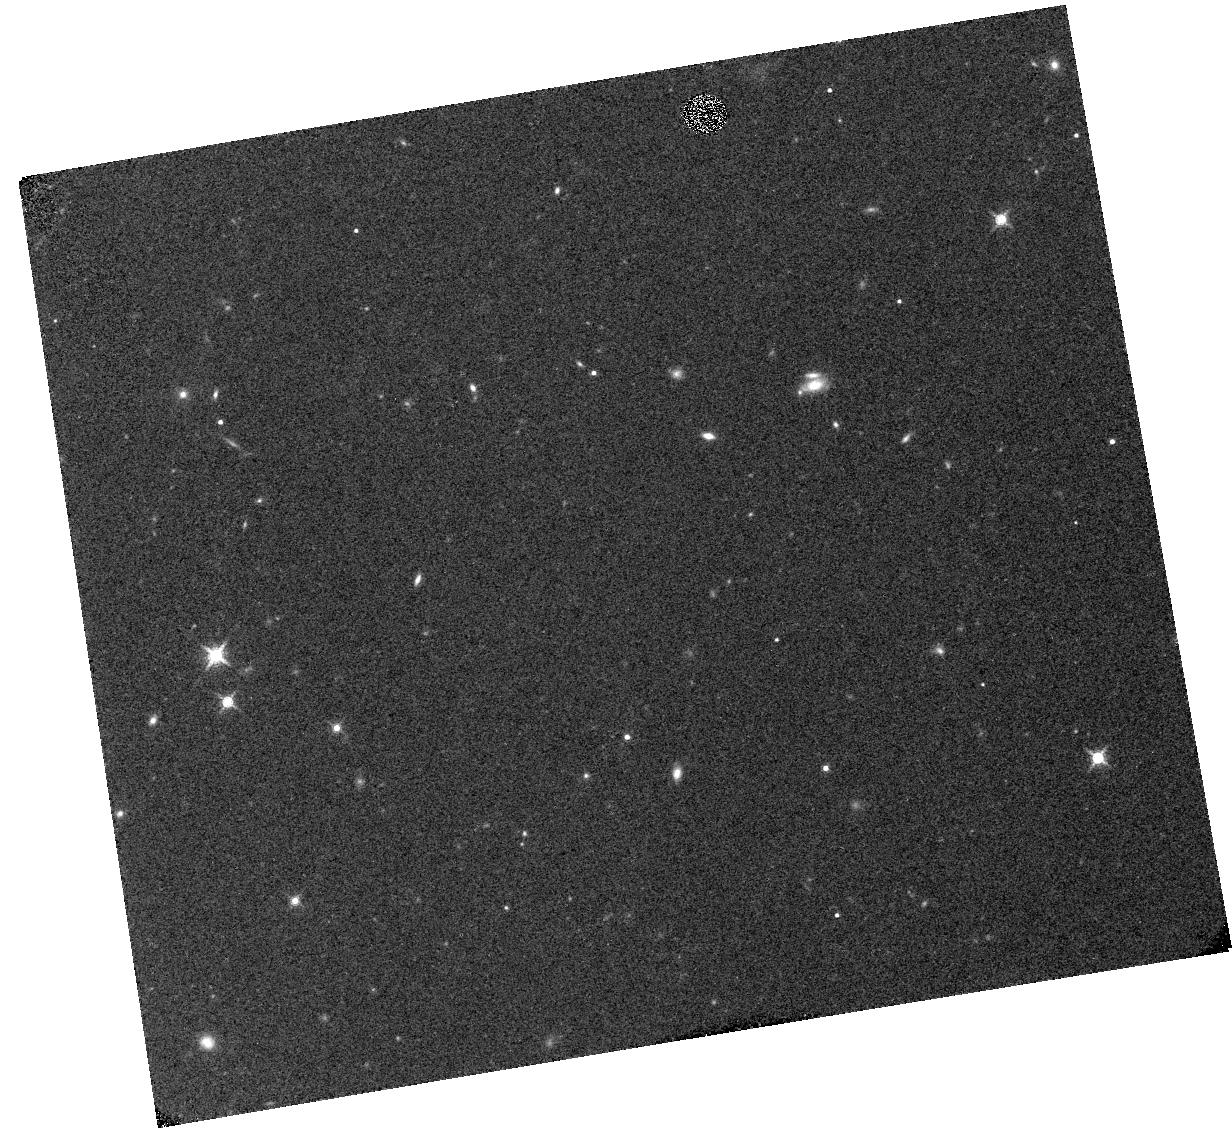
Target: WISEJ0857+5604
Instrument: WFC3/IR
Filter: F139M
Exposure: 12 min
Observation ID: hst_12873_05_wfc3_ir_f139m_ic1o05

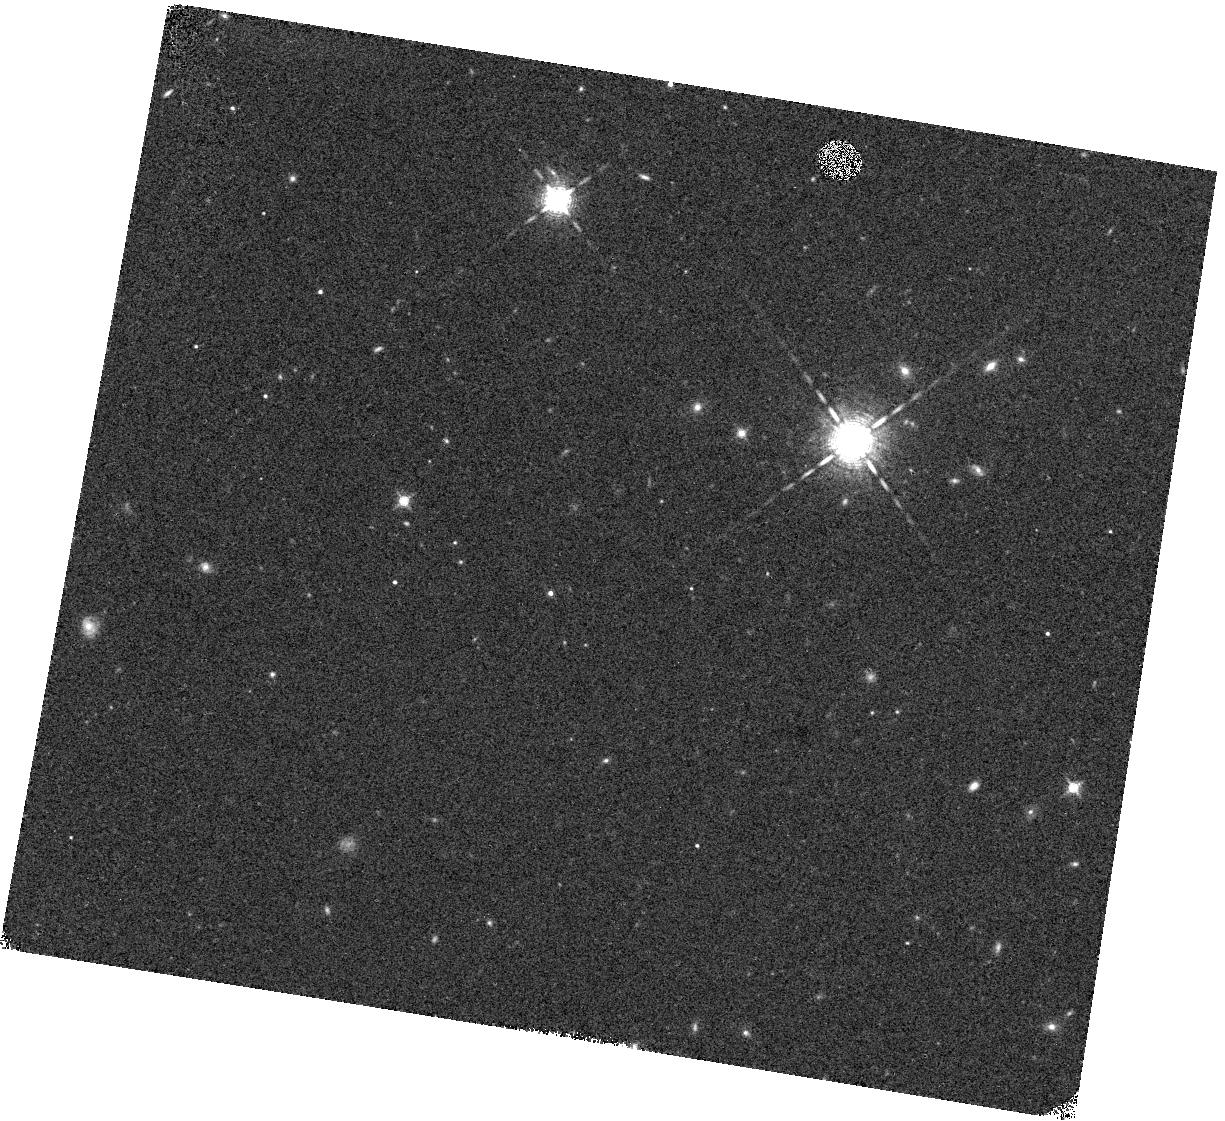
Target: WISEJ2220-3628
Instrument: WFC3/IR
Filter: F127M
Exposure: 12 min
Observation ID: hst_12873_21_wfc3_ir_f127m_ic1o21

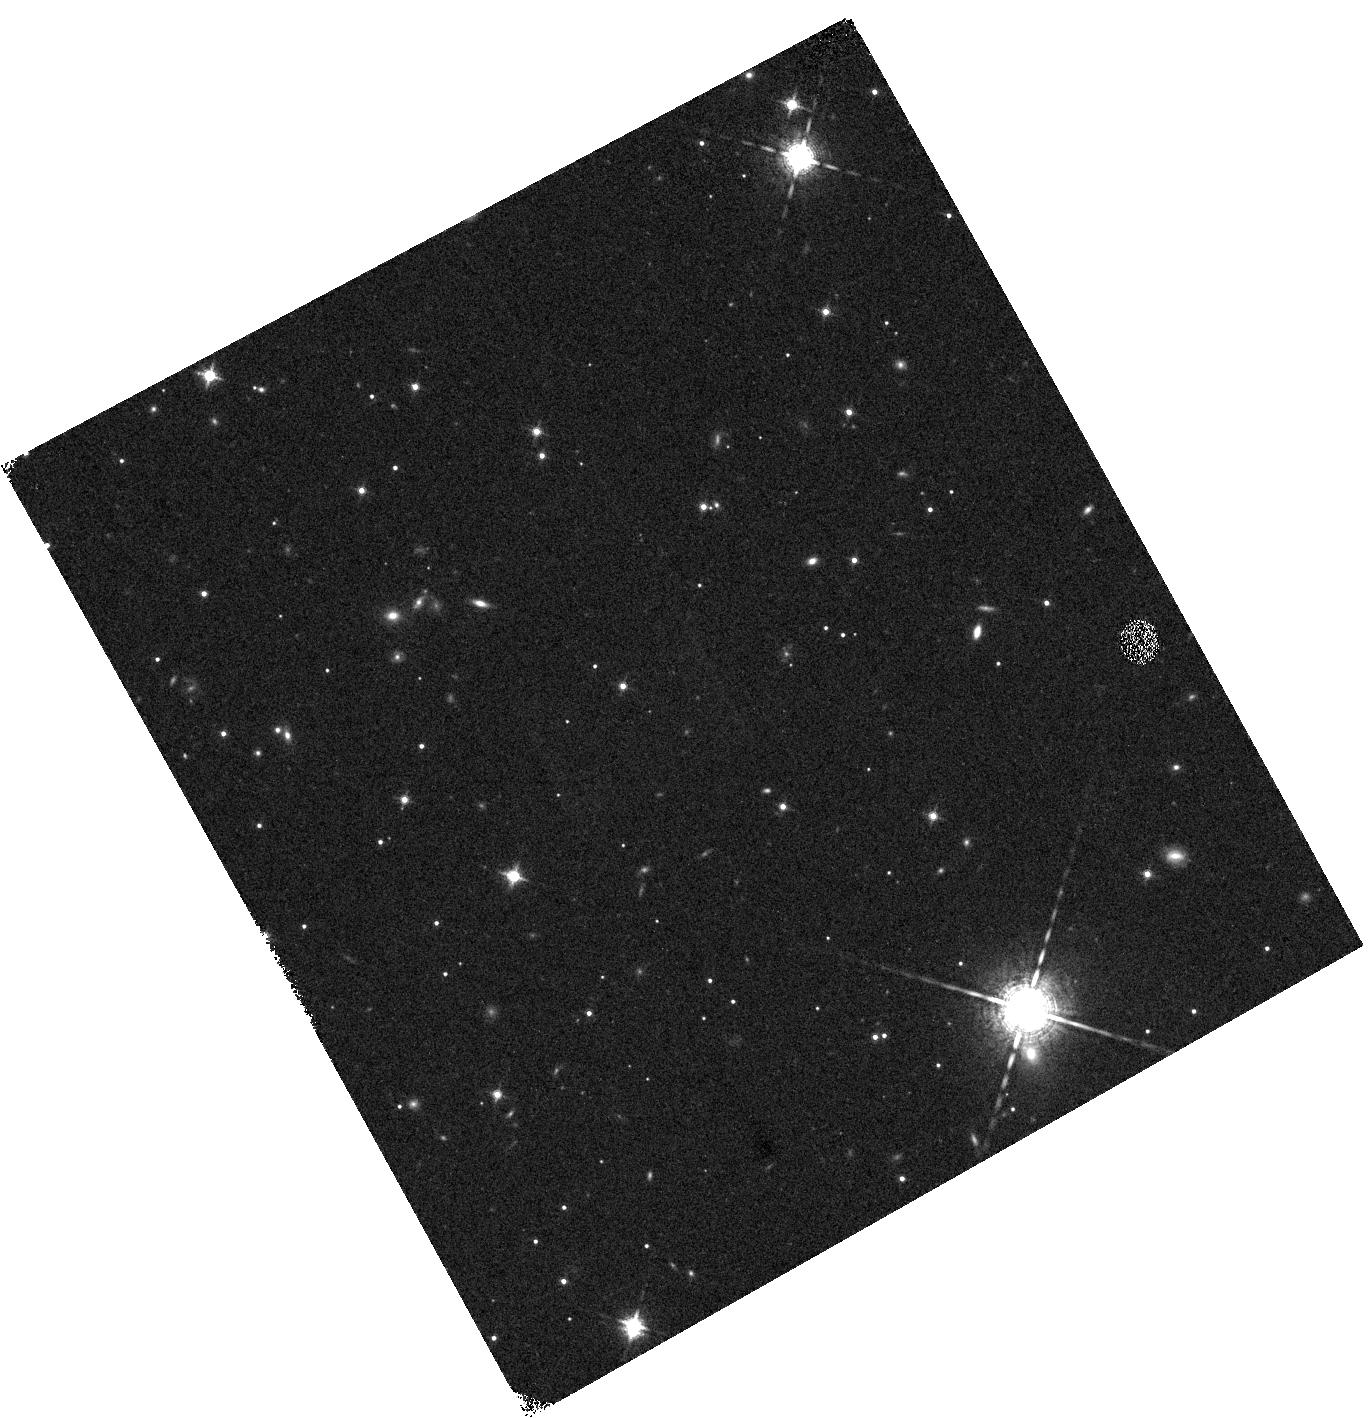
Target: WISEPCJ1042-3842
Instrument: WFC3/IR
Filter: F127M
Exposure: 12 min
Observation ID: hst_12873_12_wfc3_ir_f127m_ic1o12

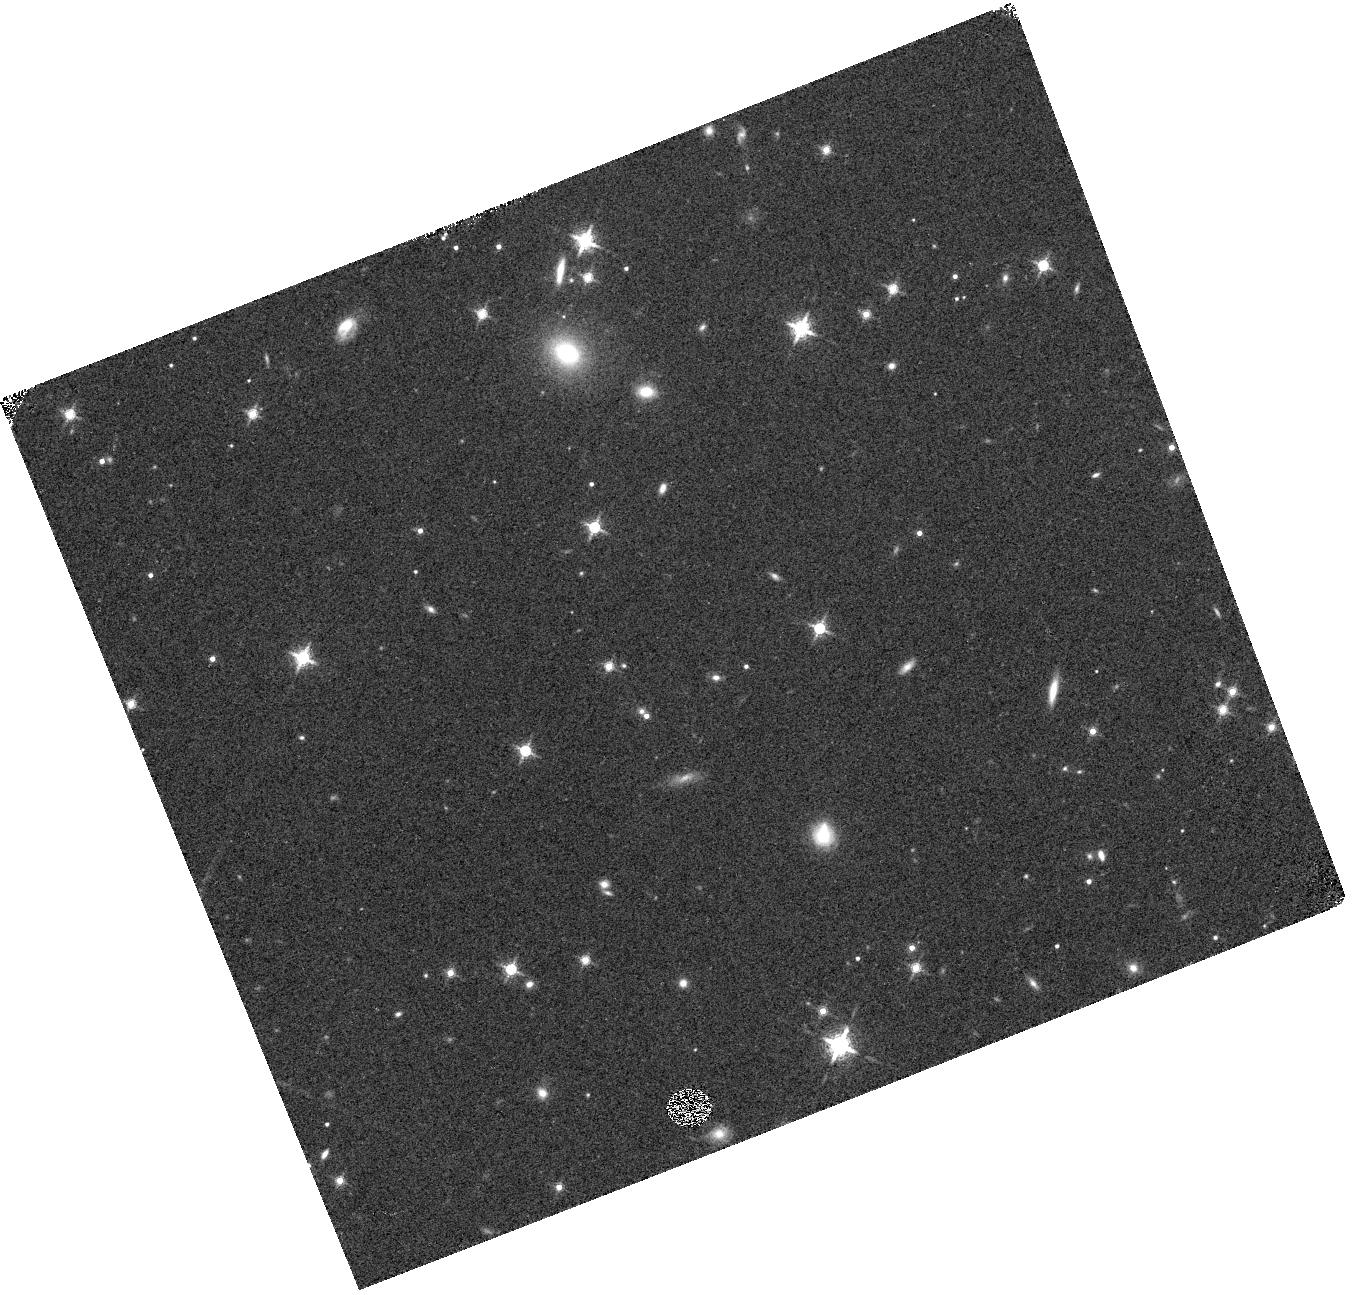
Target: WISEJ024714.52
Instrument: WFC3/IR
Filter: F139M
Exposure: 12 min
Observation ID: hst_12873_34_wfc3_ir_f139m_ic1o34

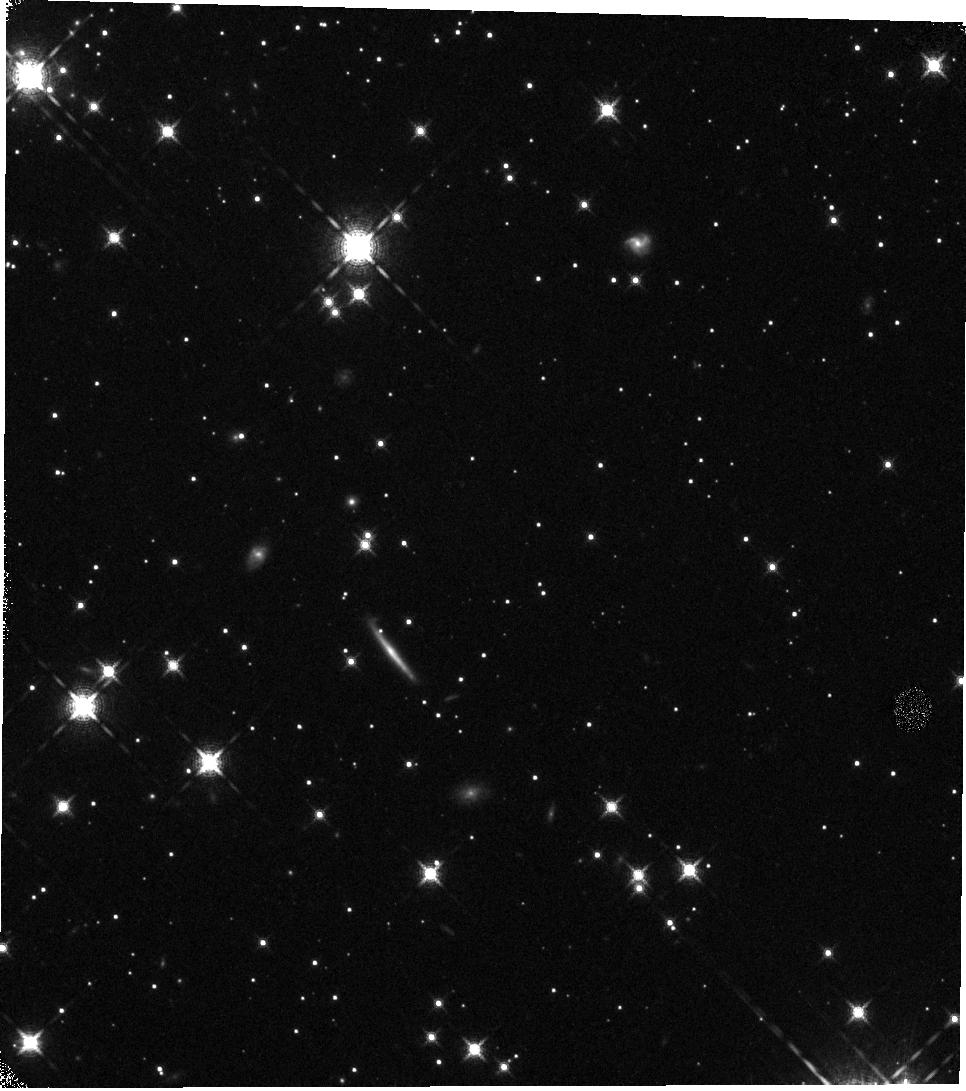
Target: WISEJ0713-2917
Instrument: WFC3/IR
Filter: F139M
Exposure: 12 min
Observation ID: hst_12873_18_wfc3_ir_f139m_ic1o18

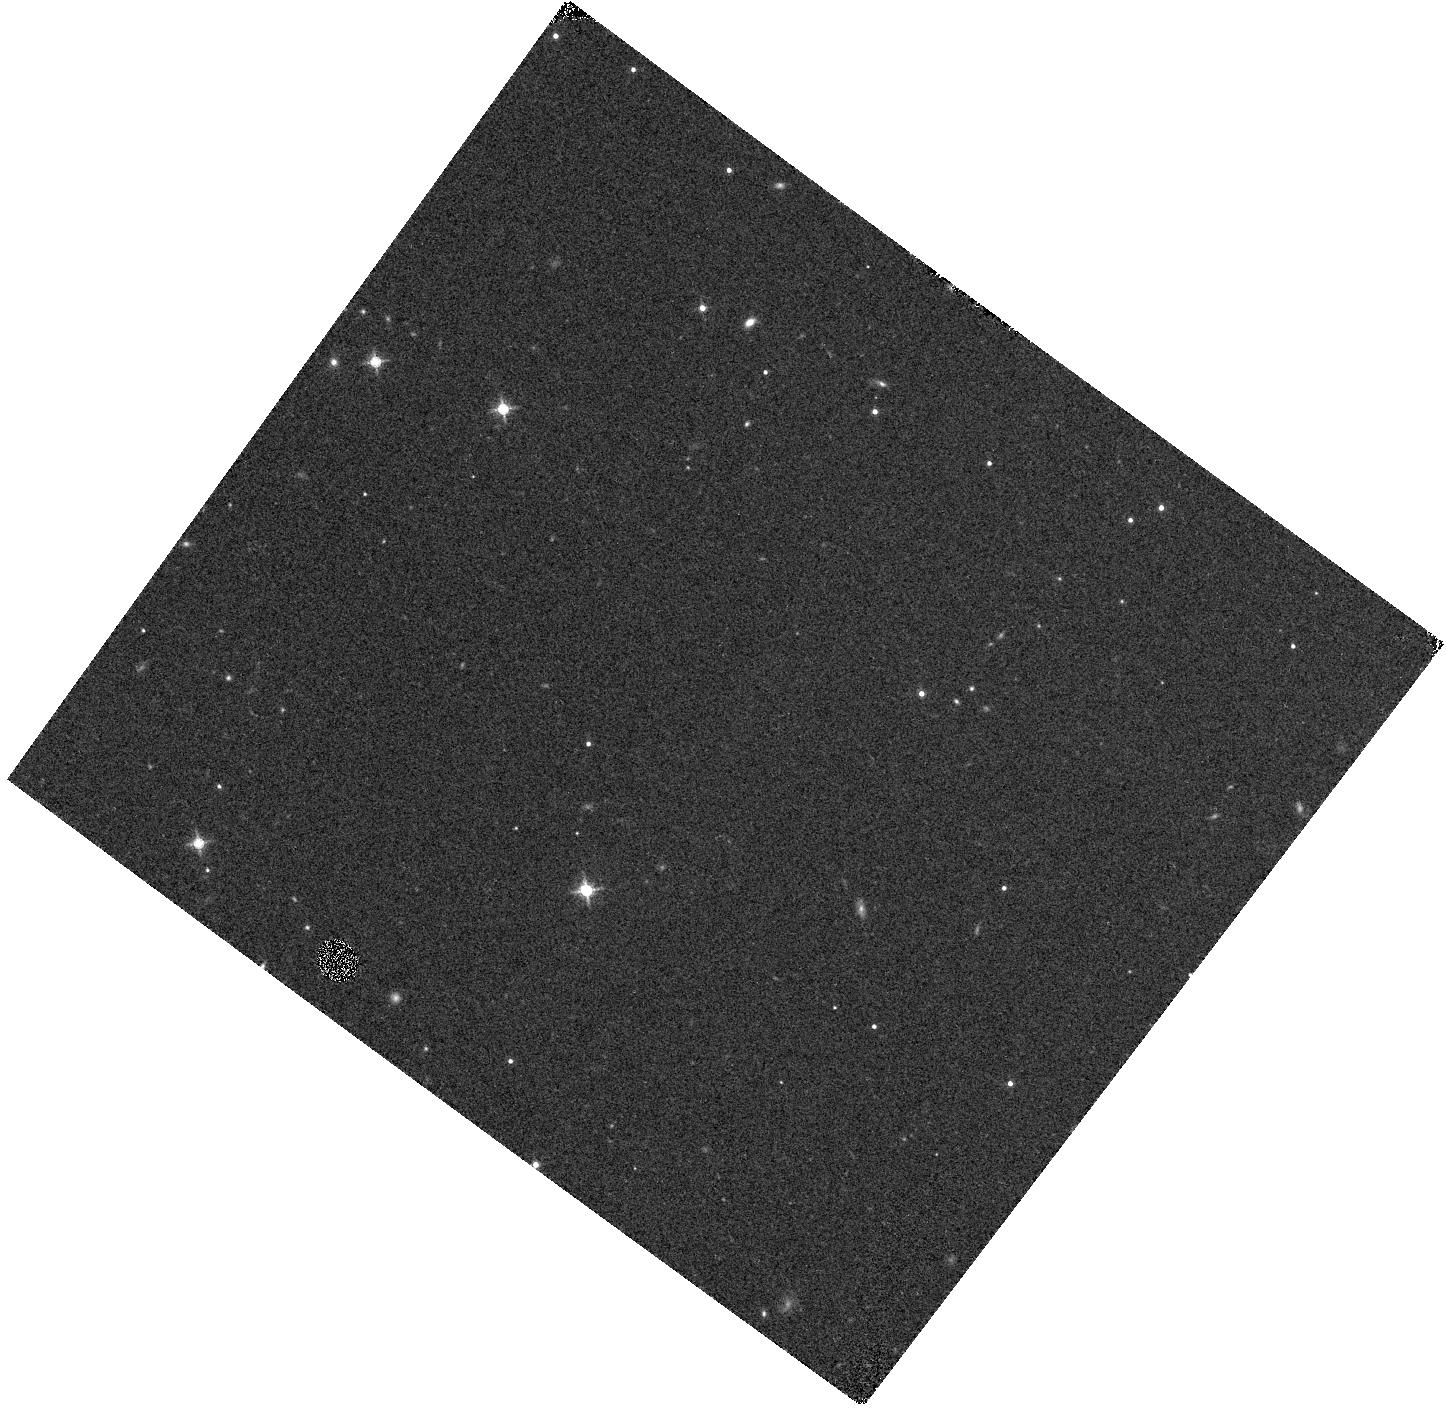
Target: WISEJ0723+3403
Instrument: WFC3/IR
Filter: F139M
Exposure: 12 min
Observation ID: hst_12873_27_wfc3_ir_f139m_ic1o27

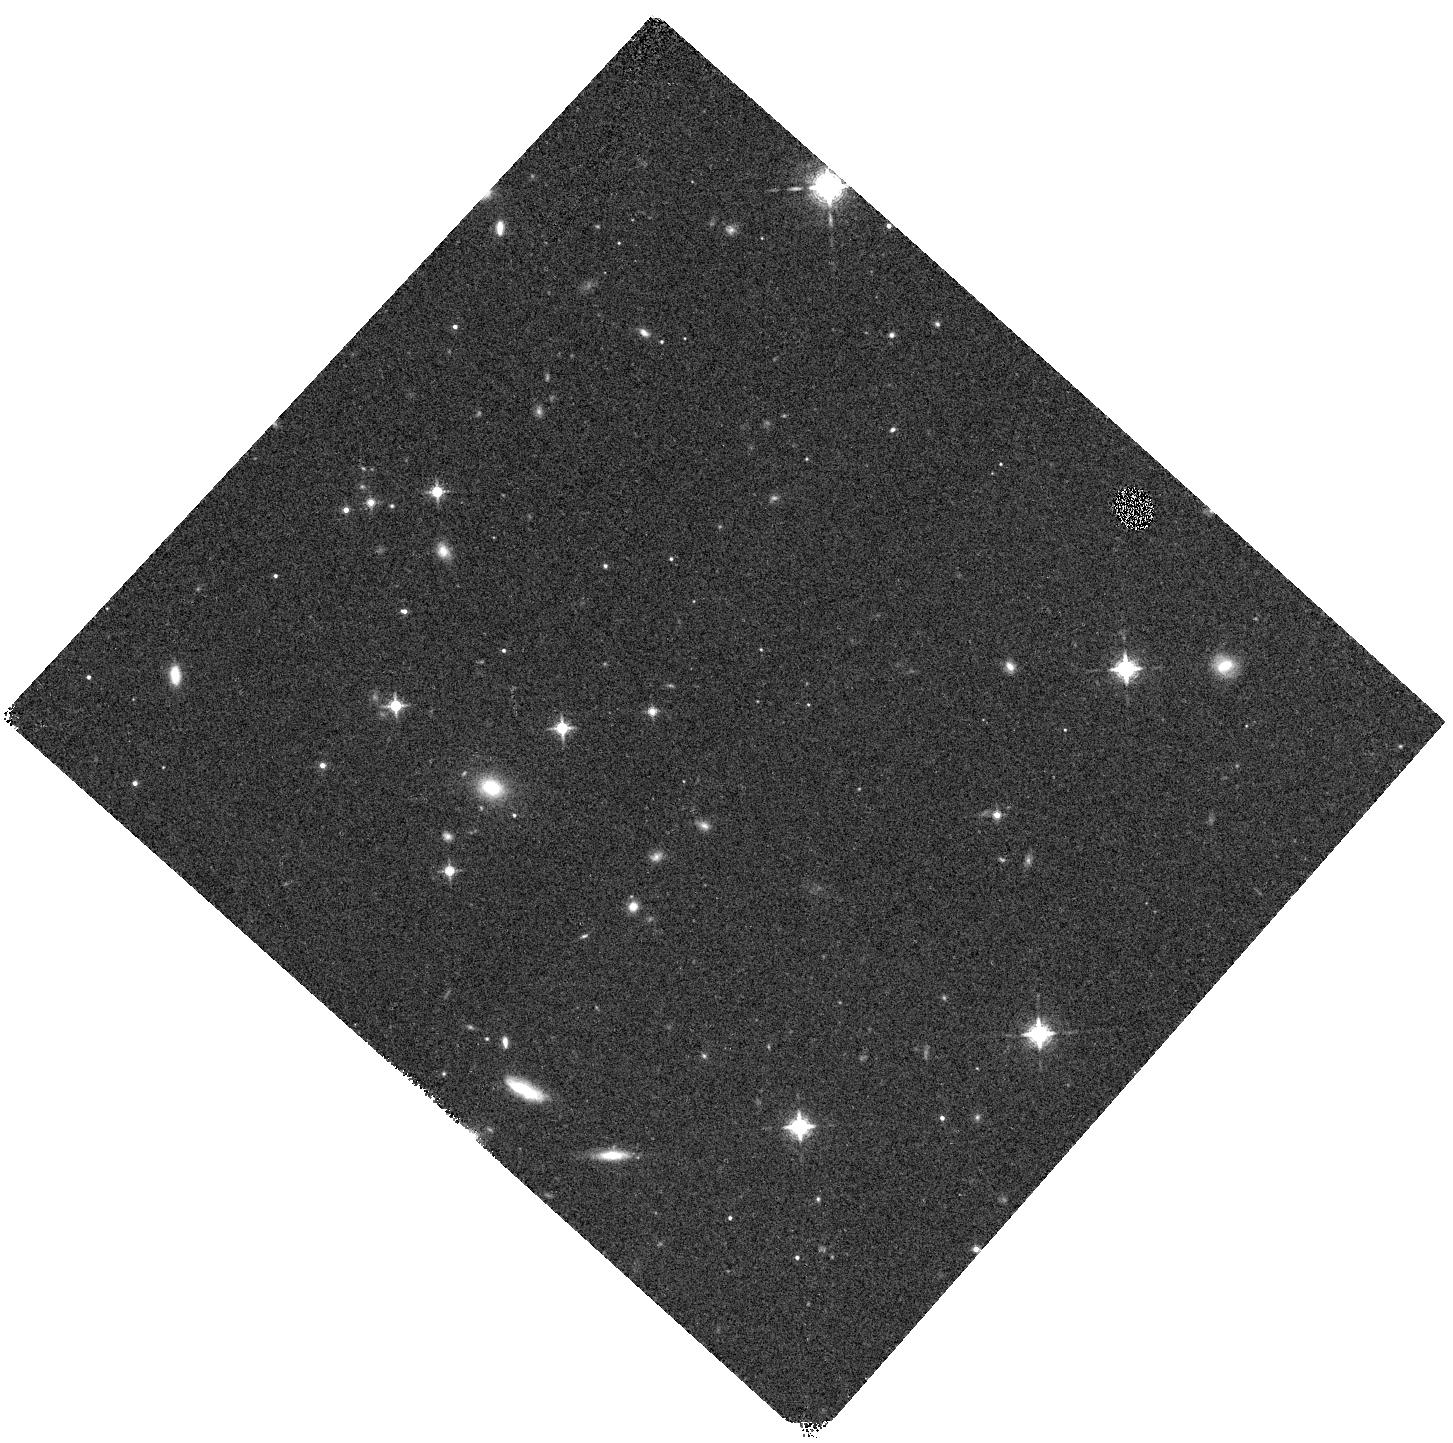
Target: WISEJ0321-7348
Instrument: WFC3/IR
Filter: F127M
Exposure: 12 min
Observation ID: hst_12873_11_wfc3_ir_f127m_ic1o11

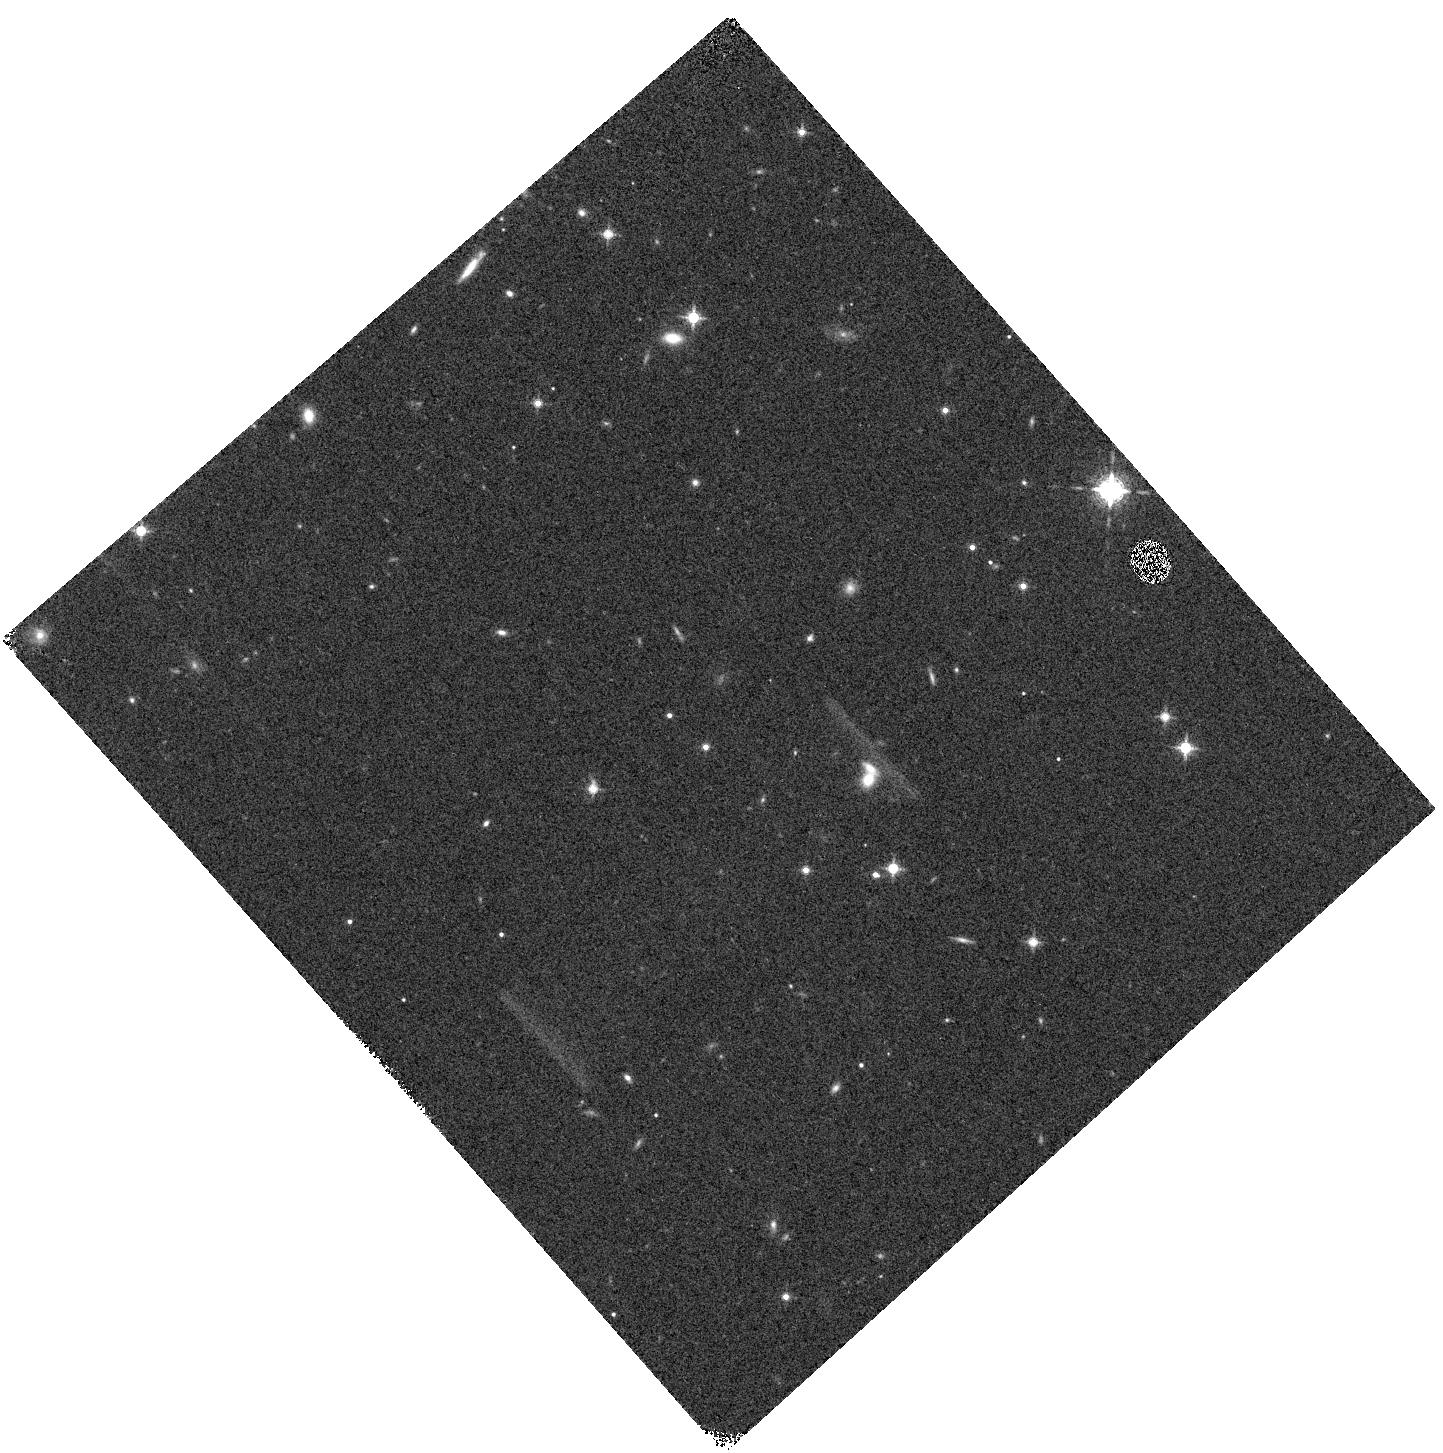
Target: WISEJ0146+4234
Instrument: WFC3/IR
Filter: F127M
Exposure: 12 min
Observation ID: hst_12873_17_wfc3_ir_f127m_ic1o17

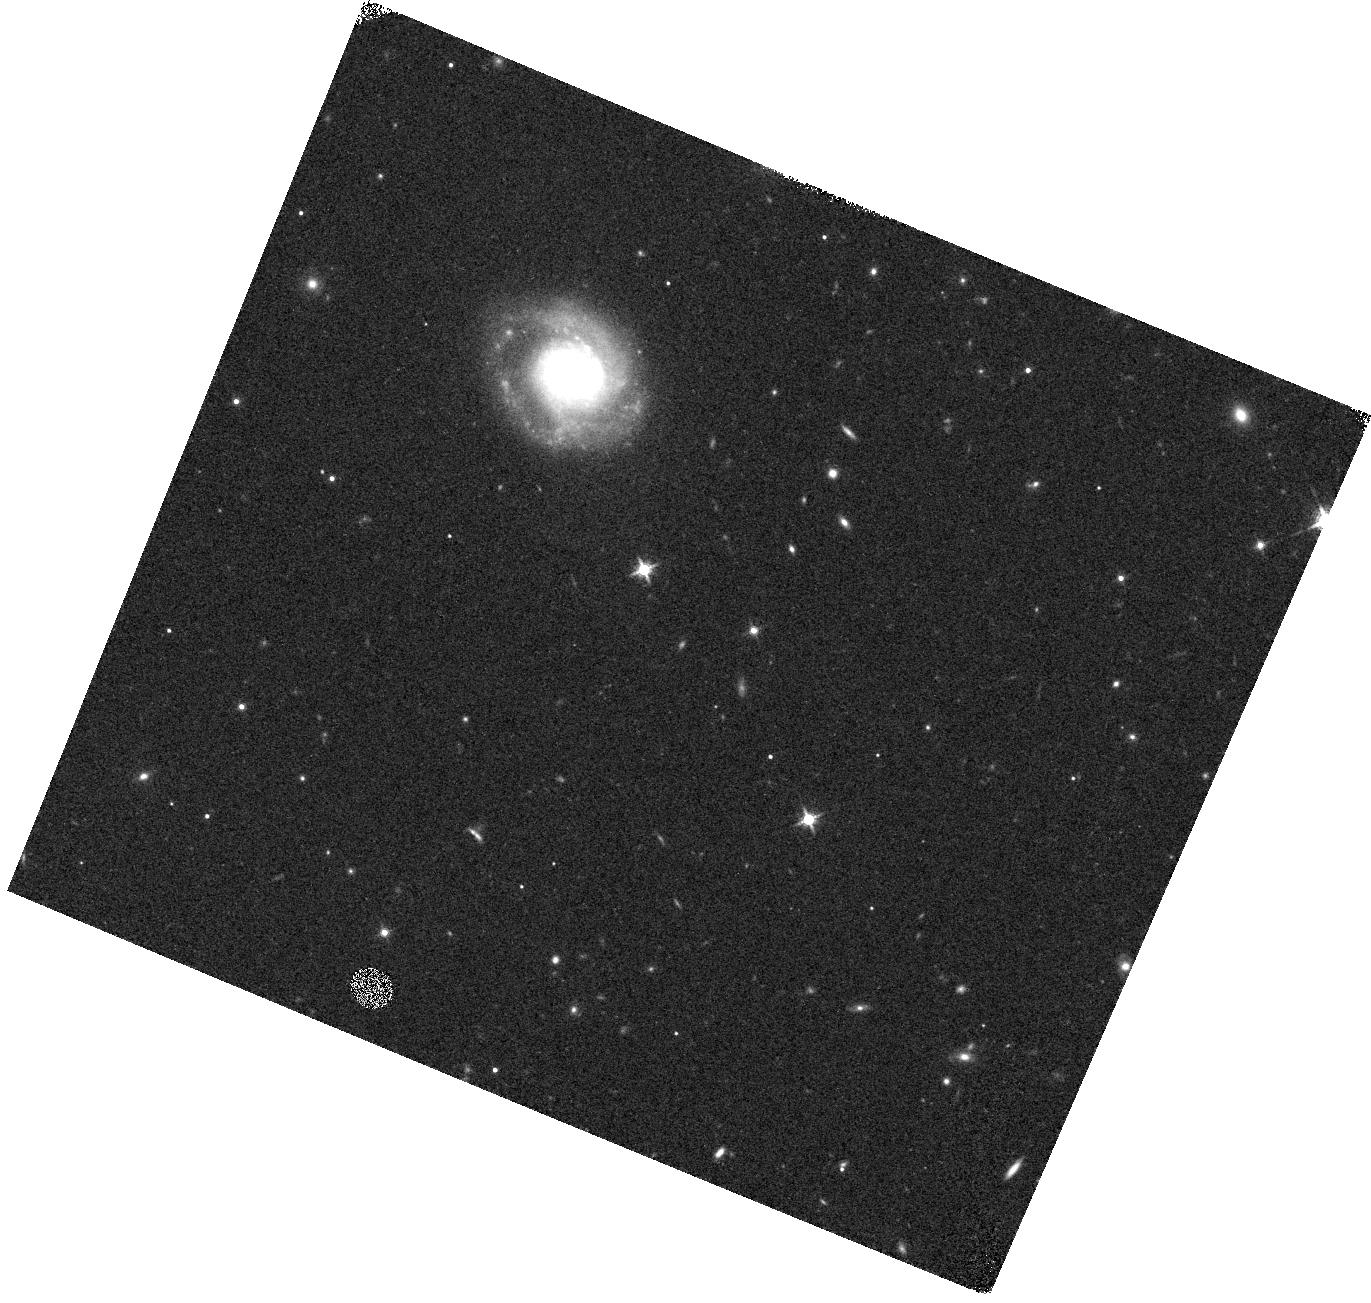
Target: WISEJ1517+0529
Instrument: WFC3/IR
Filter: F127M
Exposure: 12 min
Observation ID: hst_12873_33_wfc3_ir_f127m_ic1o33

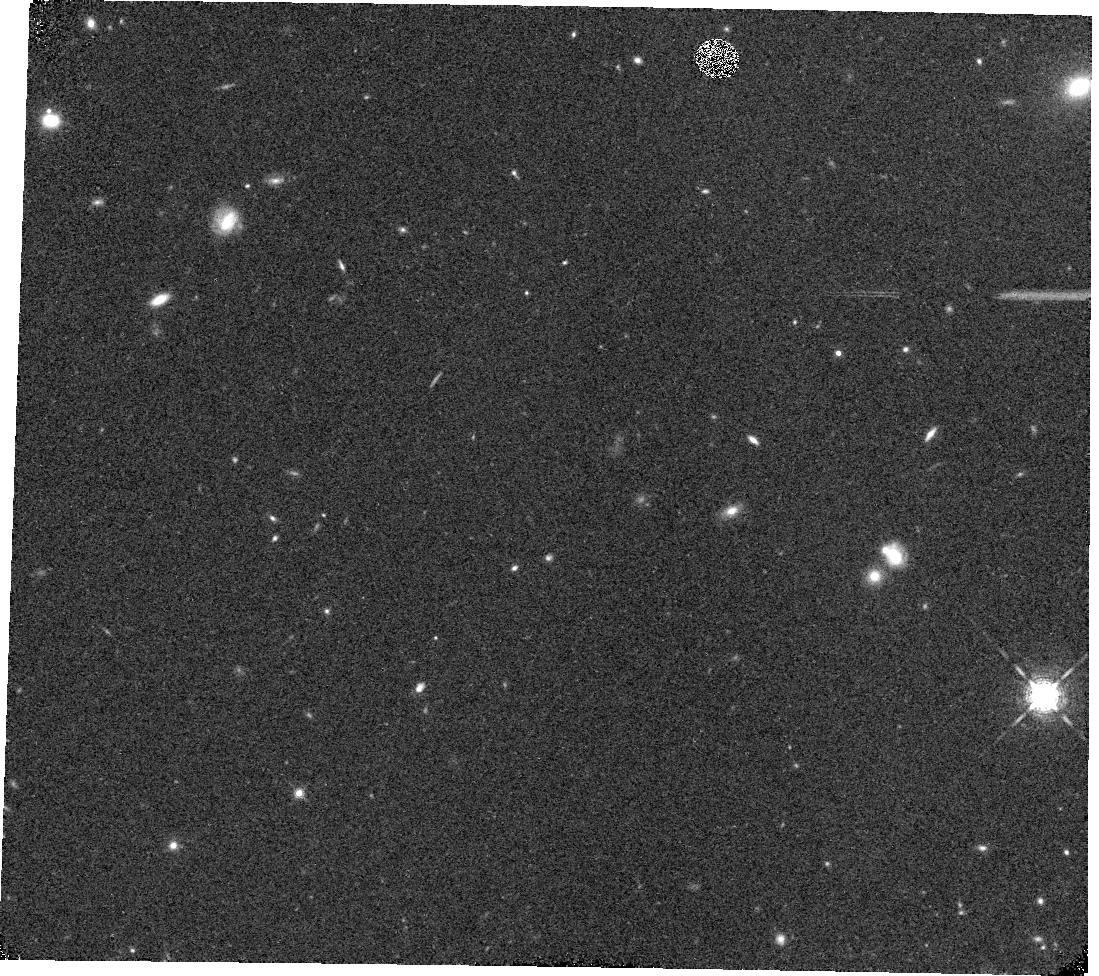
Target: WISEJ1150+6302
Instrument: WFC3/IR
Filter: F139M
Exposure: 12 min
Observation ID: hst_12873_06_wfc3_ir_f139m_ic1o06

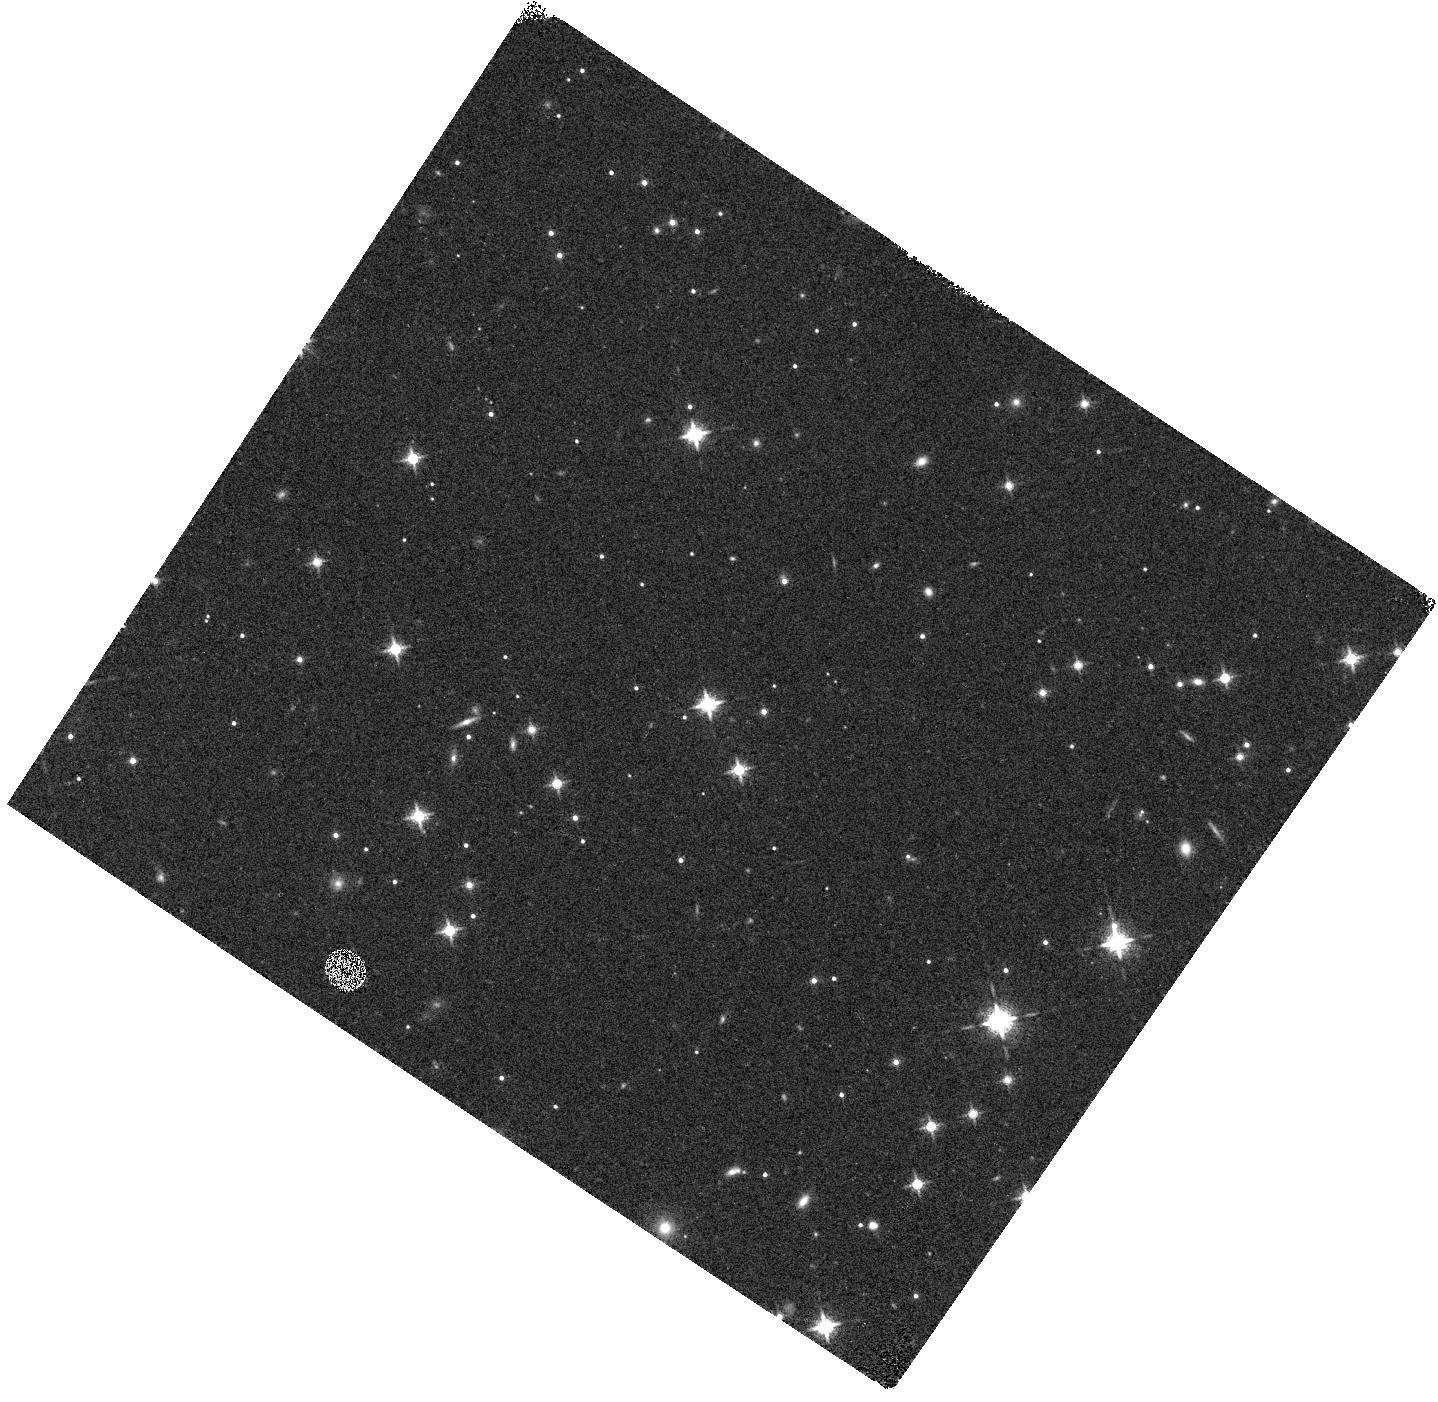
Target: WISEJ0335+4310
Instrument: WFC3/IR
Filter: F127M
Exposure: 12 min
Observation ID: hst_12873_25_wfc3_ir_f127m_ic1o25

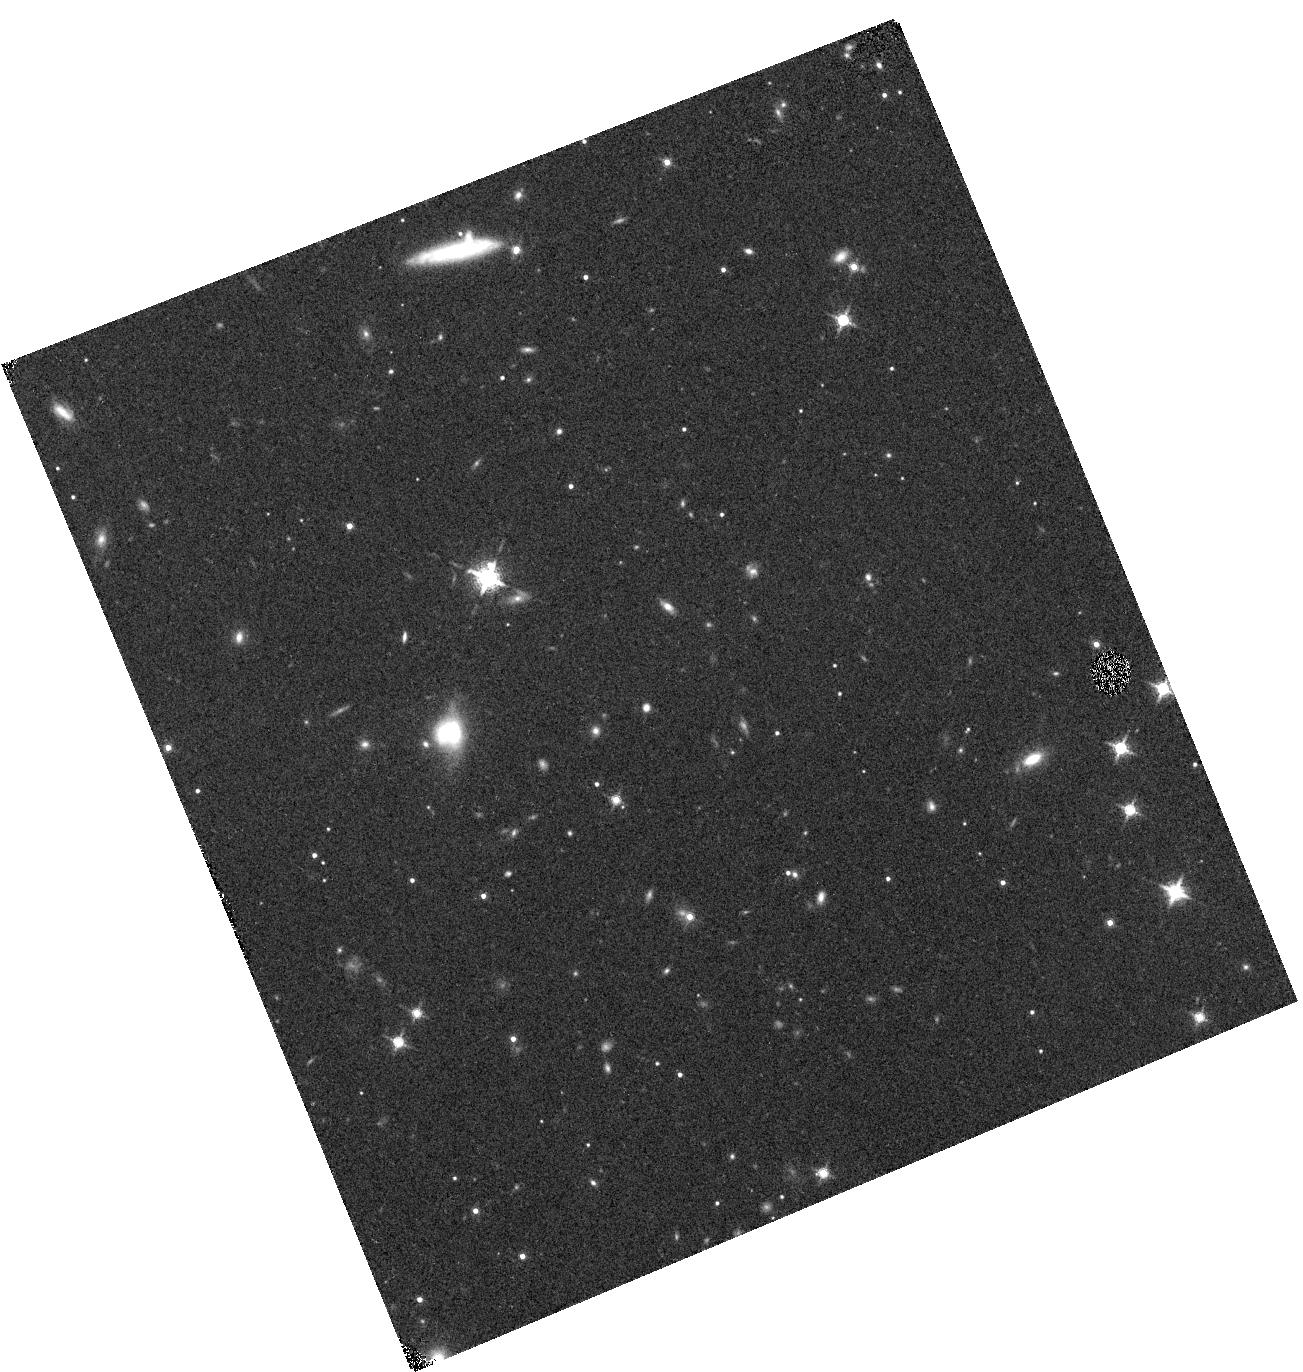
Target: WISEJ0734-7157
Instrument: WFC3/IR
Filter: F139M
Exposure: 12 min
Observation ID: hst_12873_19_wfc3_ir_f139m_ic1o19

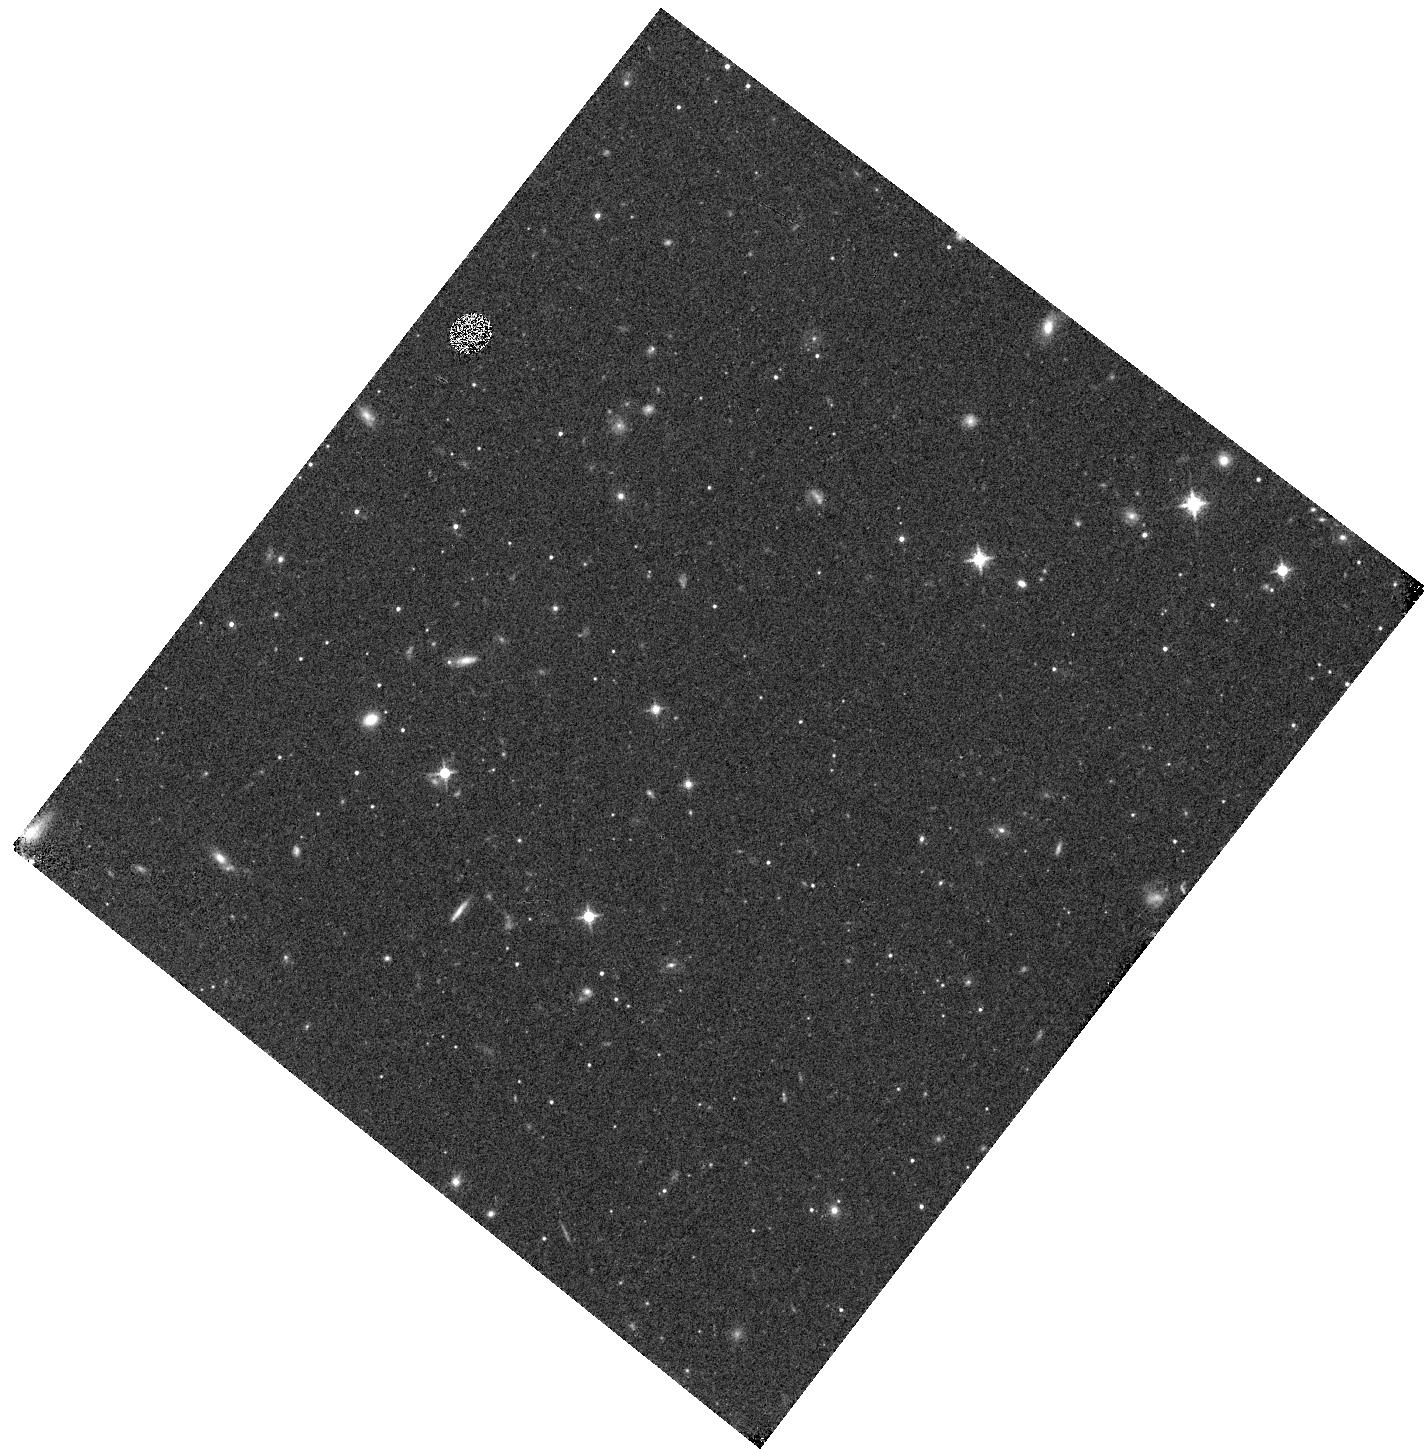
Target: WISEJ0148-7202
Instrument: WFC3/IR
Filter: F127M
Exposure: 12 min
Observation ID: hst_12873_01_wfc3_ir_f127m_ic1o01

Search for Planetary Mass Companions around the Coolest Brown Dwarfs (PI: Biller, Beth)

In the last two years, discoveries of the very coolest brown dwarfs (T<800 K) have accelerated, due to results from WISE, UKIDSS, and other IR surveys. These objects close the gap in mass between brown dwarfs and planets -- indeed many of them have planetary masses. Any companions around such an object would certainly be among the lowest mass imaged to date. Here we propose to obtain HST WFC3 IR imaging of newly discovered >T8 dwarfs to search for planetary mass companions to these objects. Any companion discovered to these objects will be a key benchmark object for models and will eventually yield a dynamical mass. We will also be able to place the first constraints to date on the binary fraction for >T8 cool brown dwarfs. For our sample with typical estimated distances of 10-15 pc, WFC3's 0.13" IR platescale will allow us to probe equal magnitude binaries down to separations of 0.2", corresponding to physical separations of 2-3 AU. In order to clearly distinguish cool substellar/planetary mass companions from background stars, we propose observations in the F127M and the F138M filters, since true cool companions should show deep water absorption features at 1.4 um. HST WFC3 is the only instrument in the world capable of observing reliably in both of these filters, since the bandpass of the F139M water filter is often unobservable from the ground due to telluric water absorption. Additionally, more than half of our sample is unobservable from the ground, due to the lack of suitable NGS AO guide stars or LGS AO tip-tilt stars.